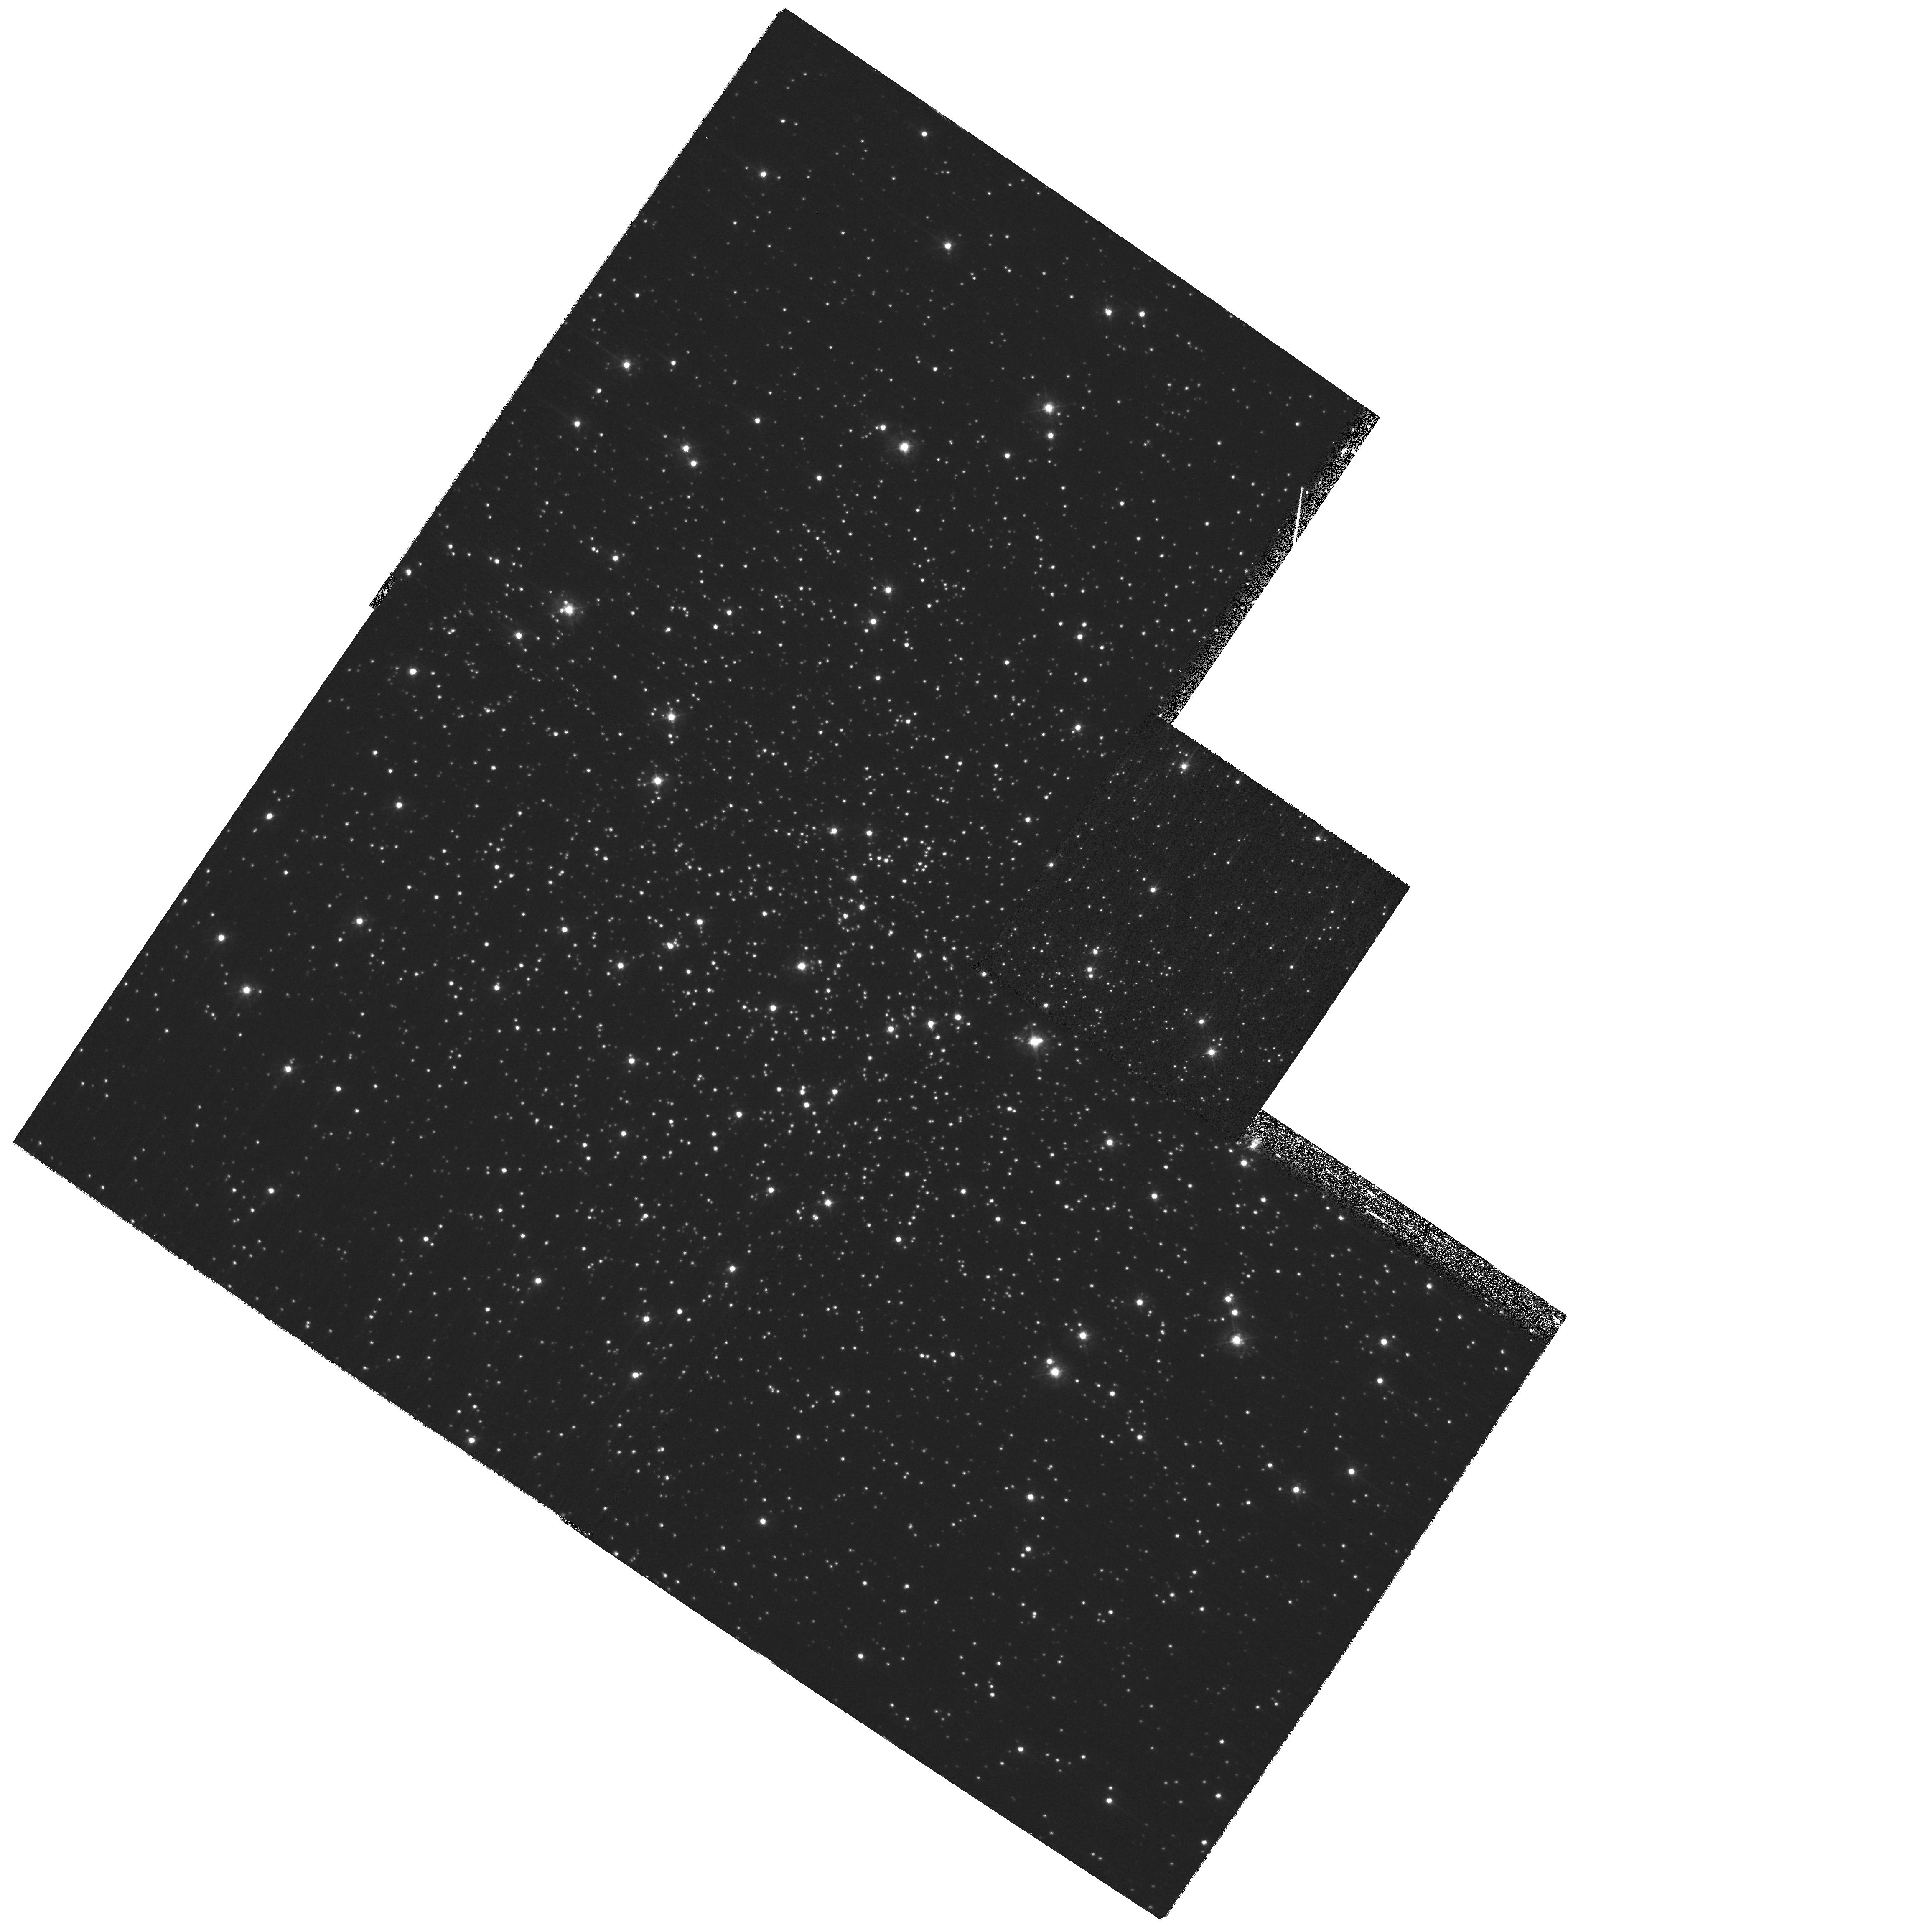
Target: NGC-6144. Instrument: WFPC2/PC. Filter: F439W. Exposure: 28 min. Observation ID: hst_11014_01_wfpc2_pc_f439w_u9uh01

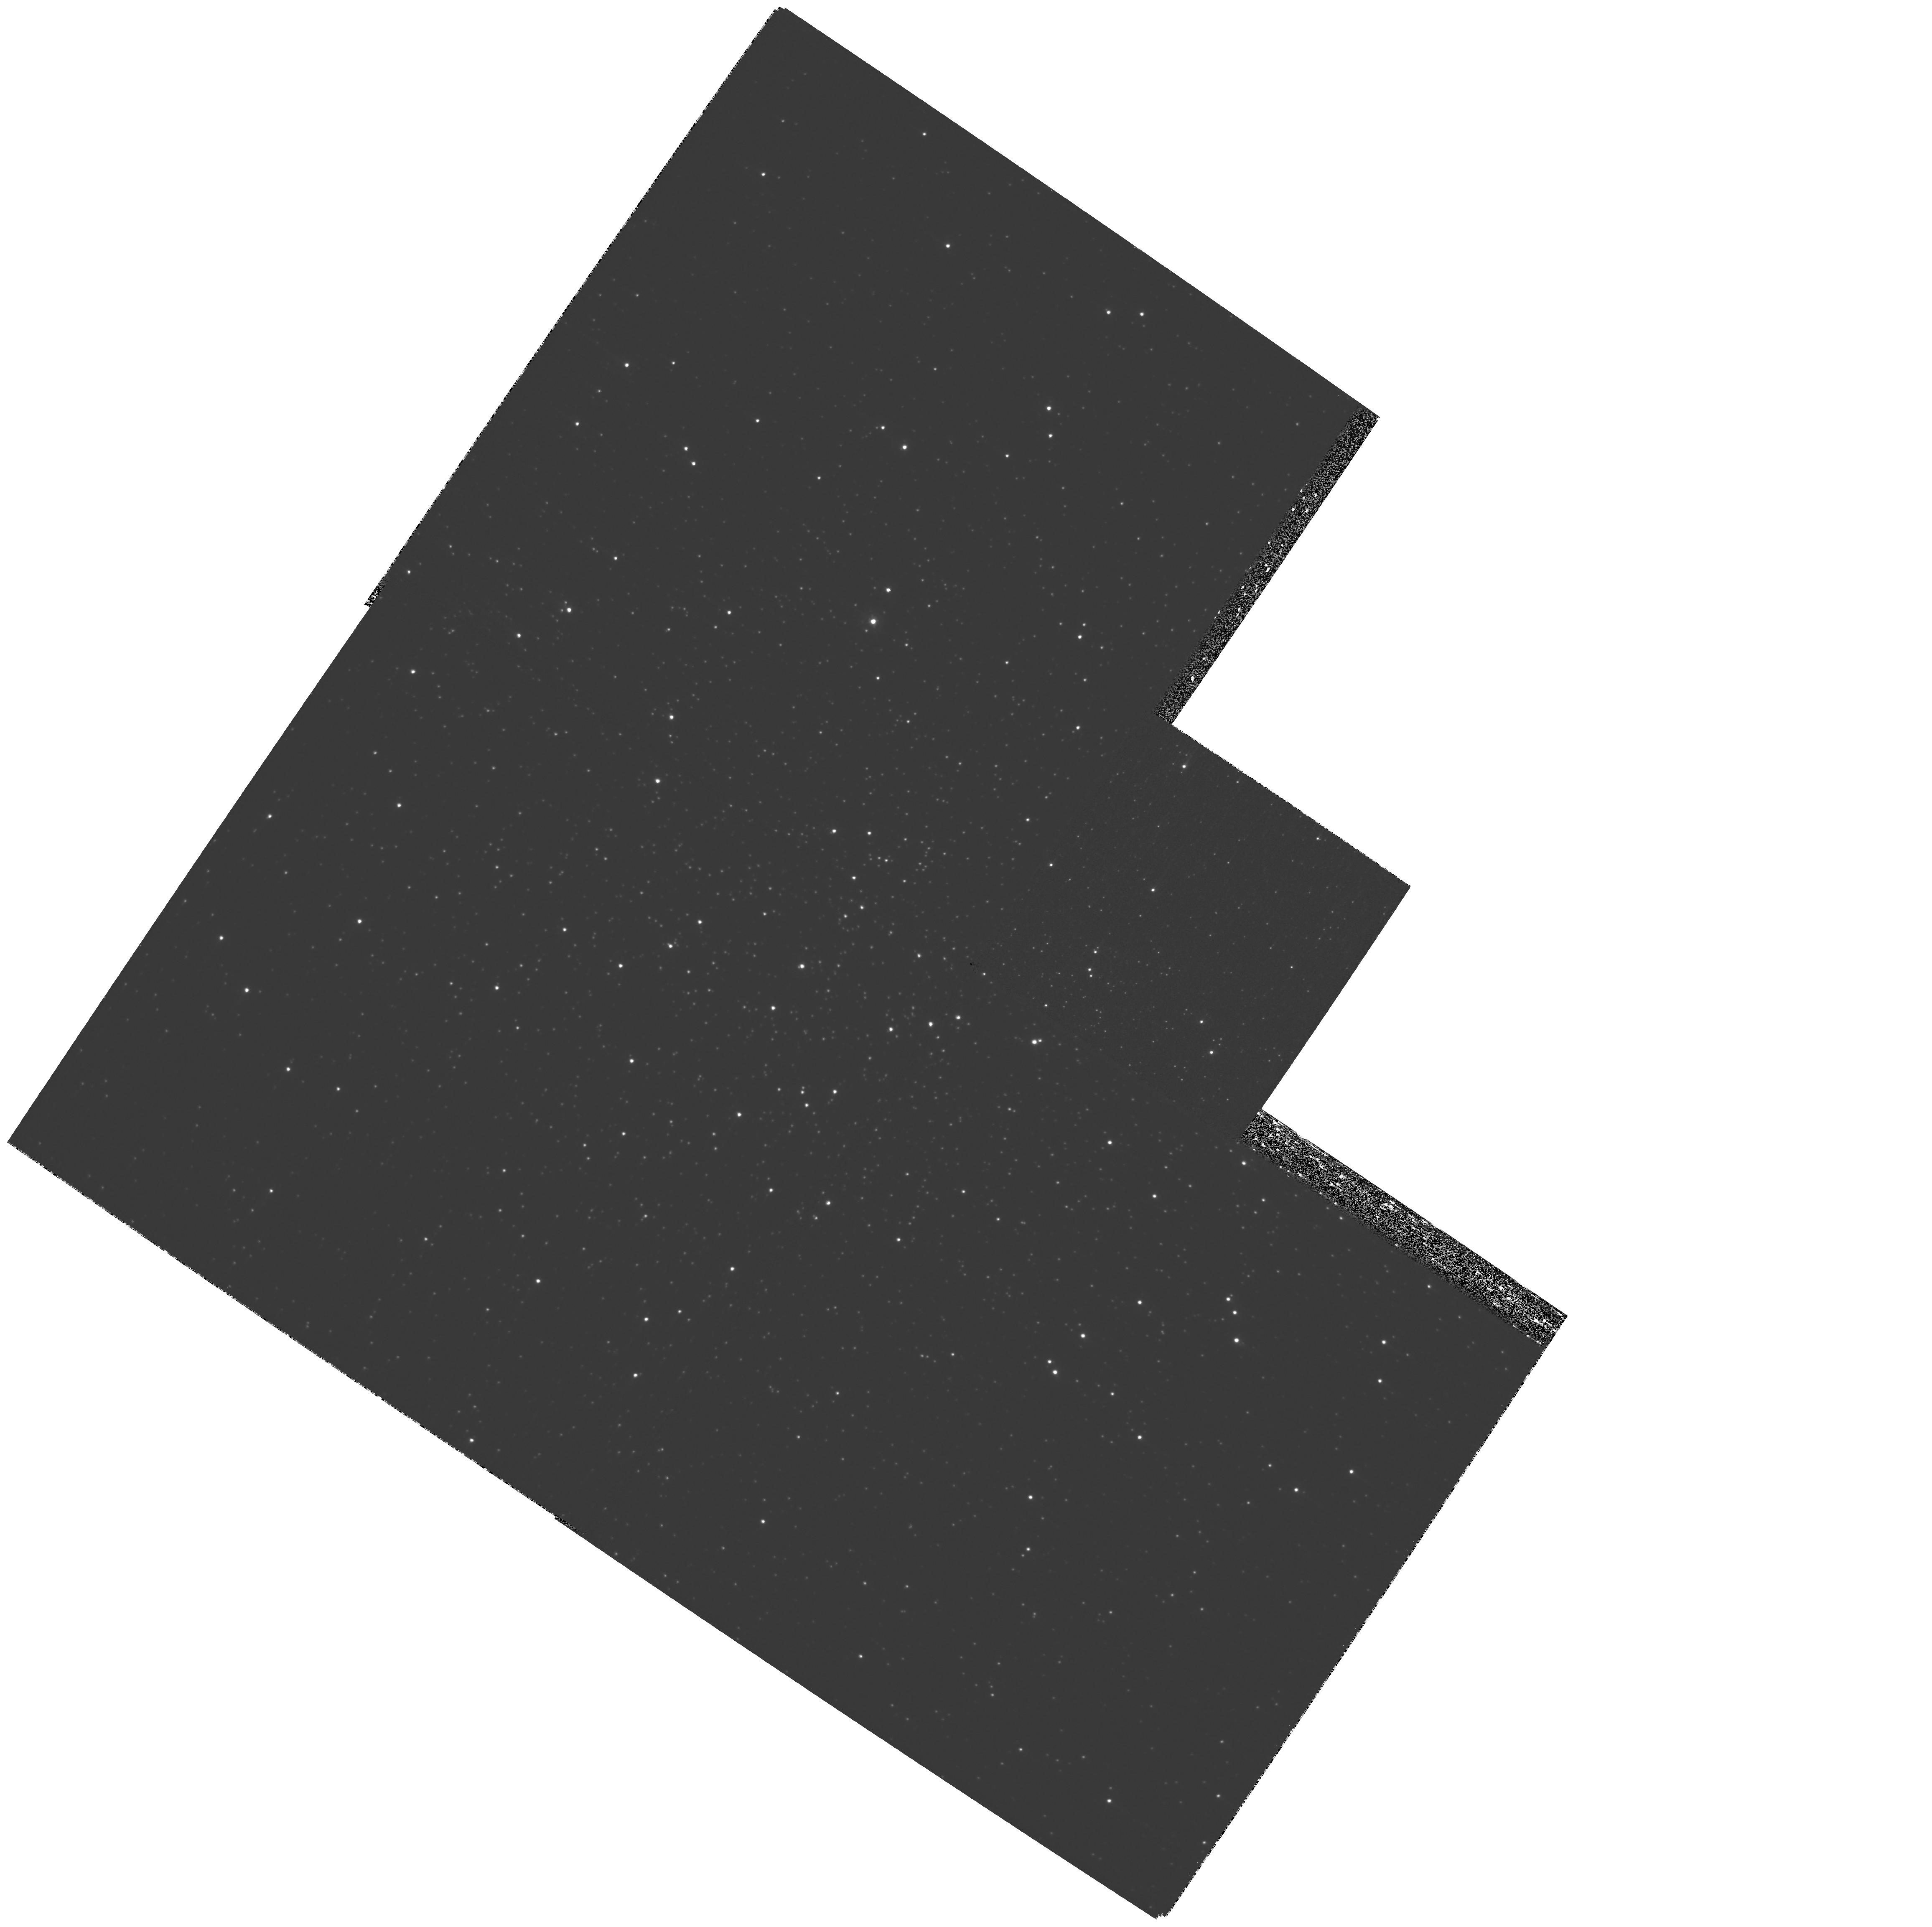
Target: NGC-6144. Instrument: WFPC2/PC. Filter: F336W. Exposure: 52 min. Observation ID: hst_11014_01_wfpc2_pc_f336w_u9uh01

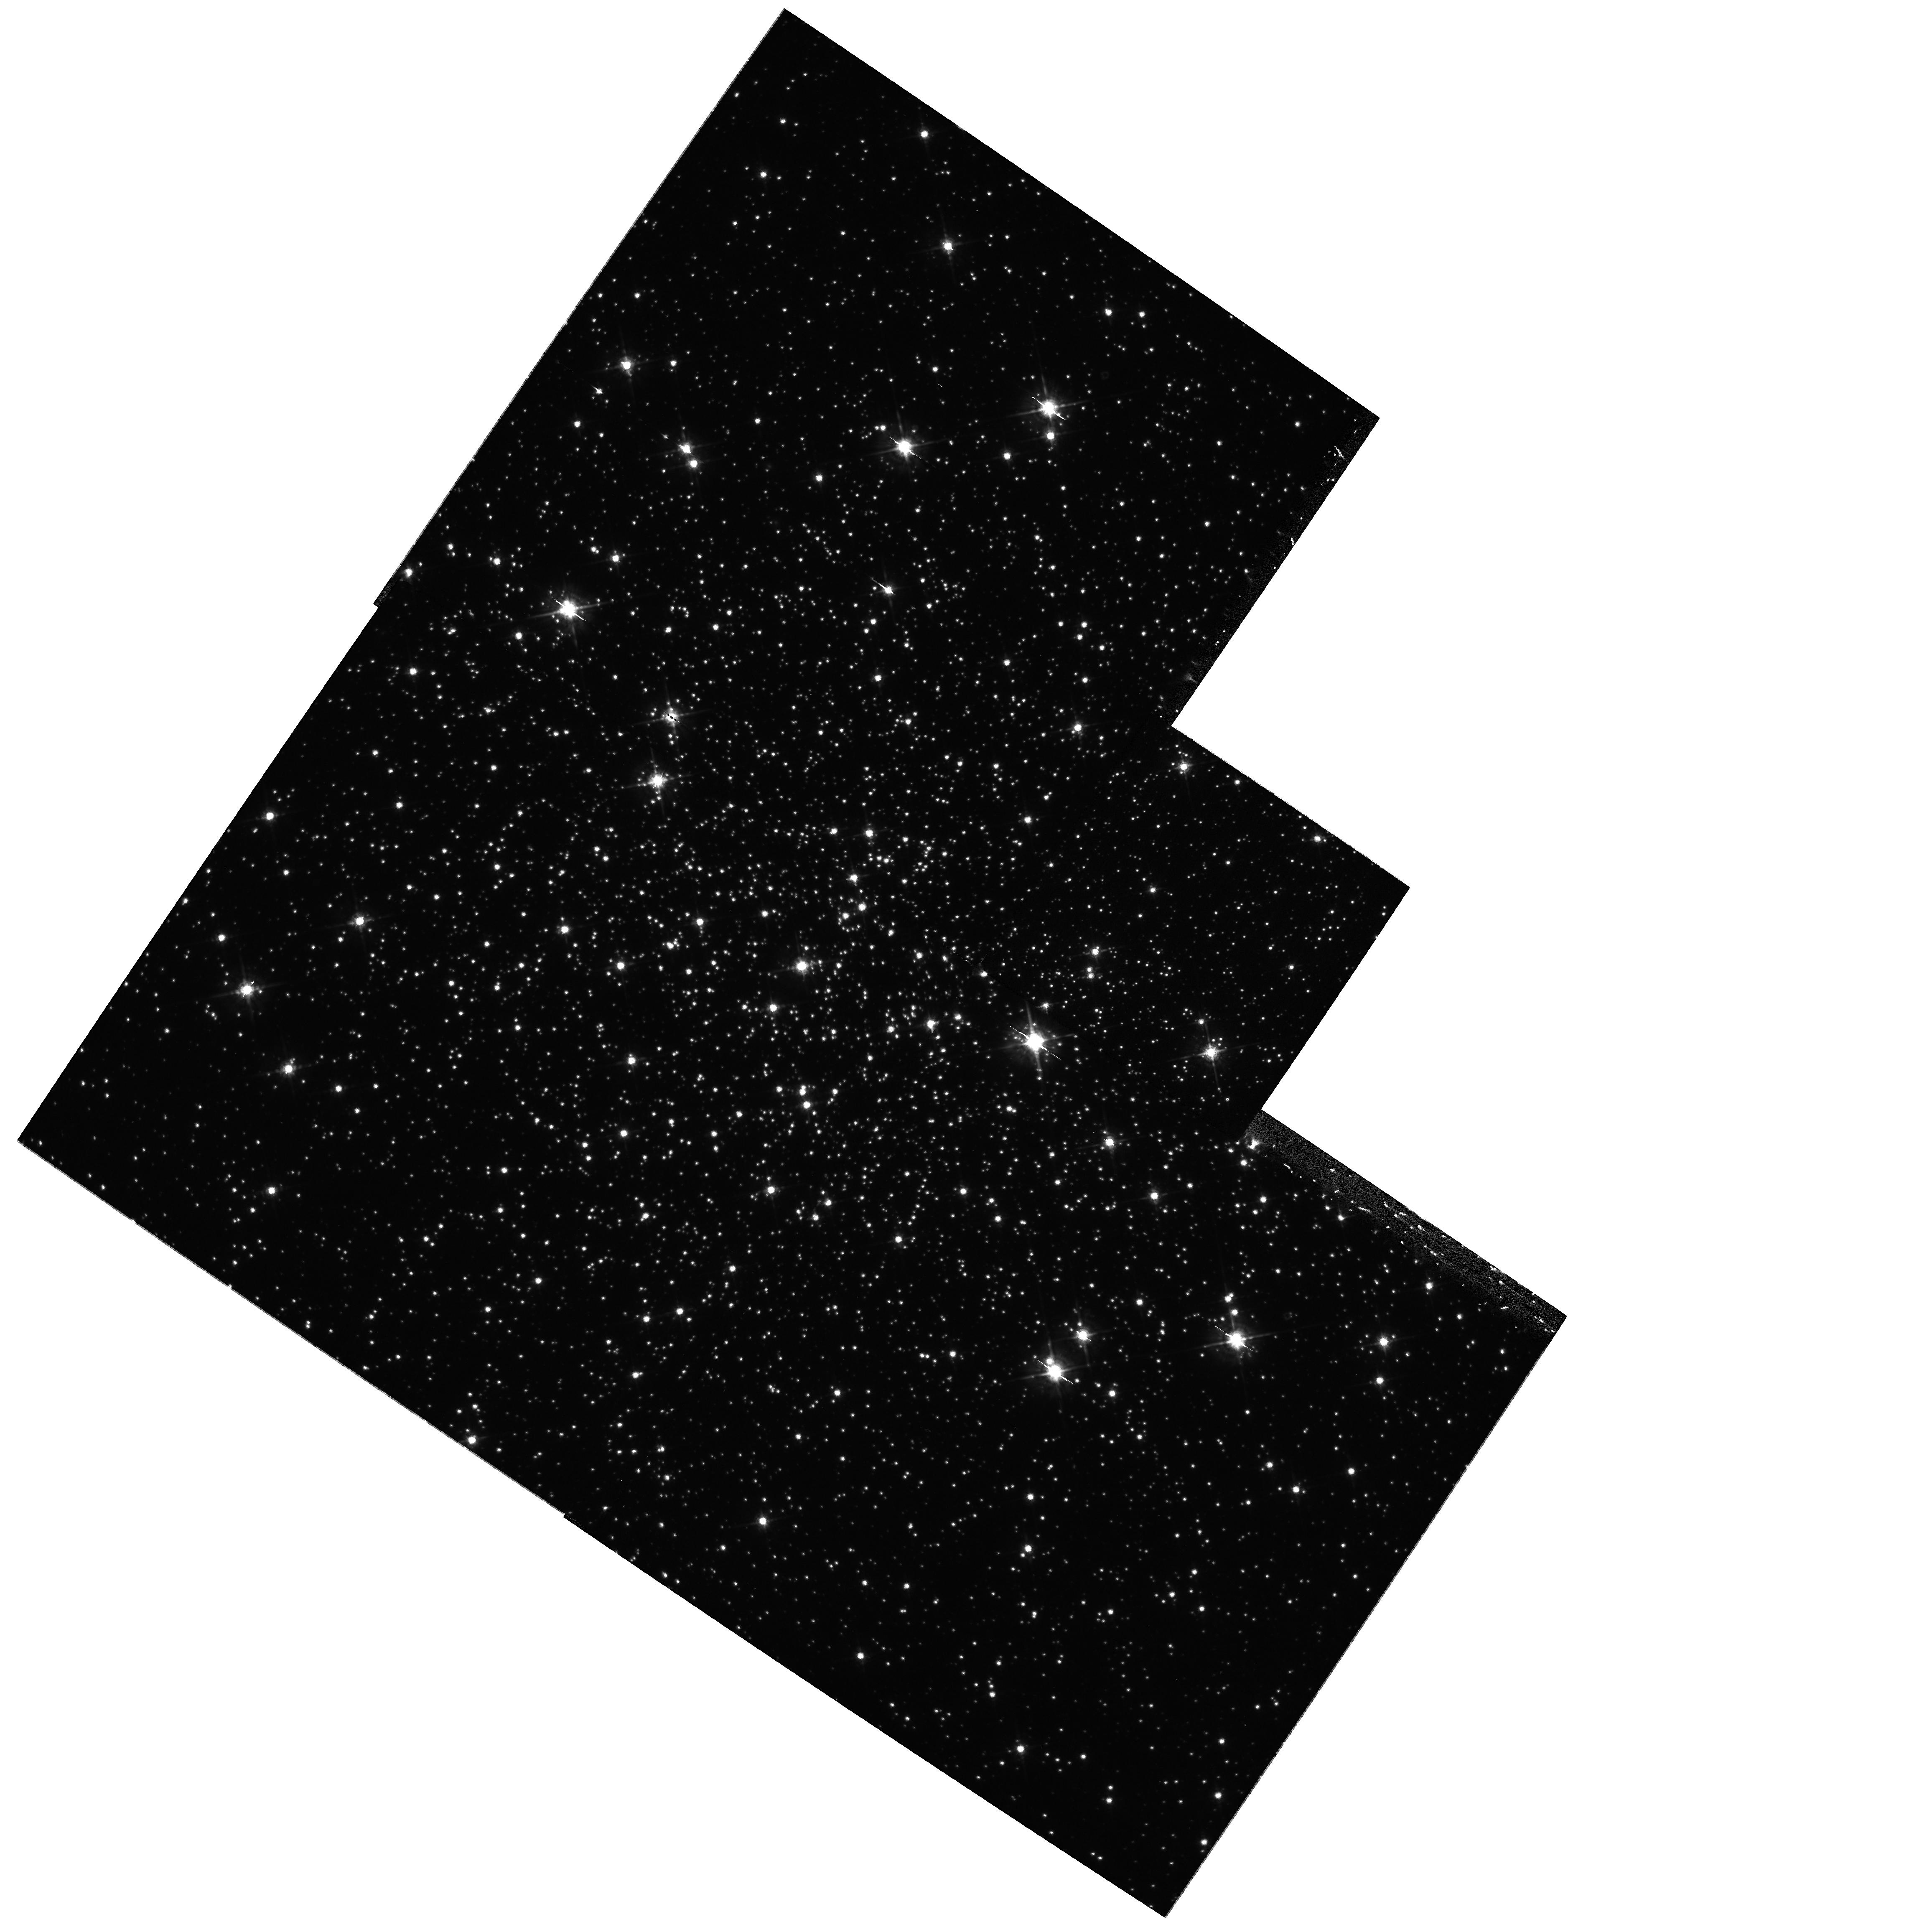
Target: NGC-6144. Instrument: WFPC2/PC. Filter: F675W. Exposure: 15 min. Observation ID: hst_11014_01_wfpc2_pc_f675w_u9uh01

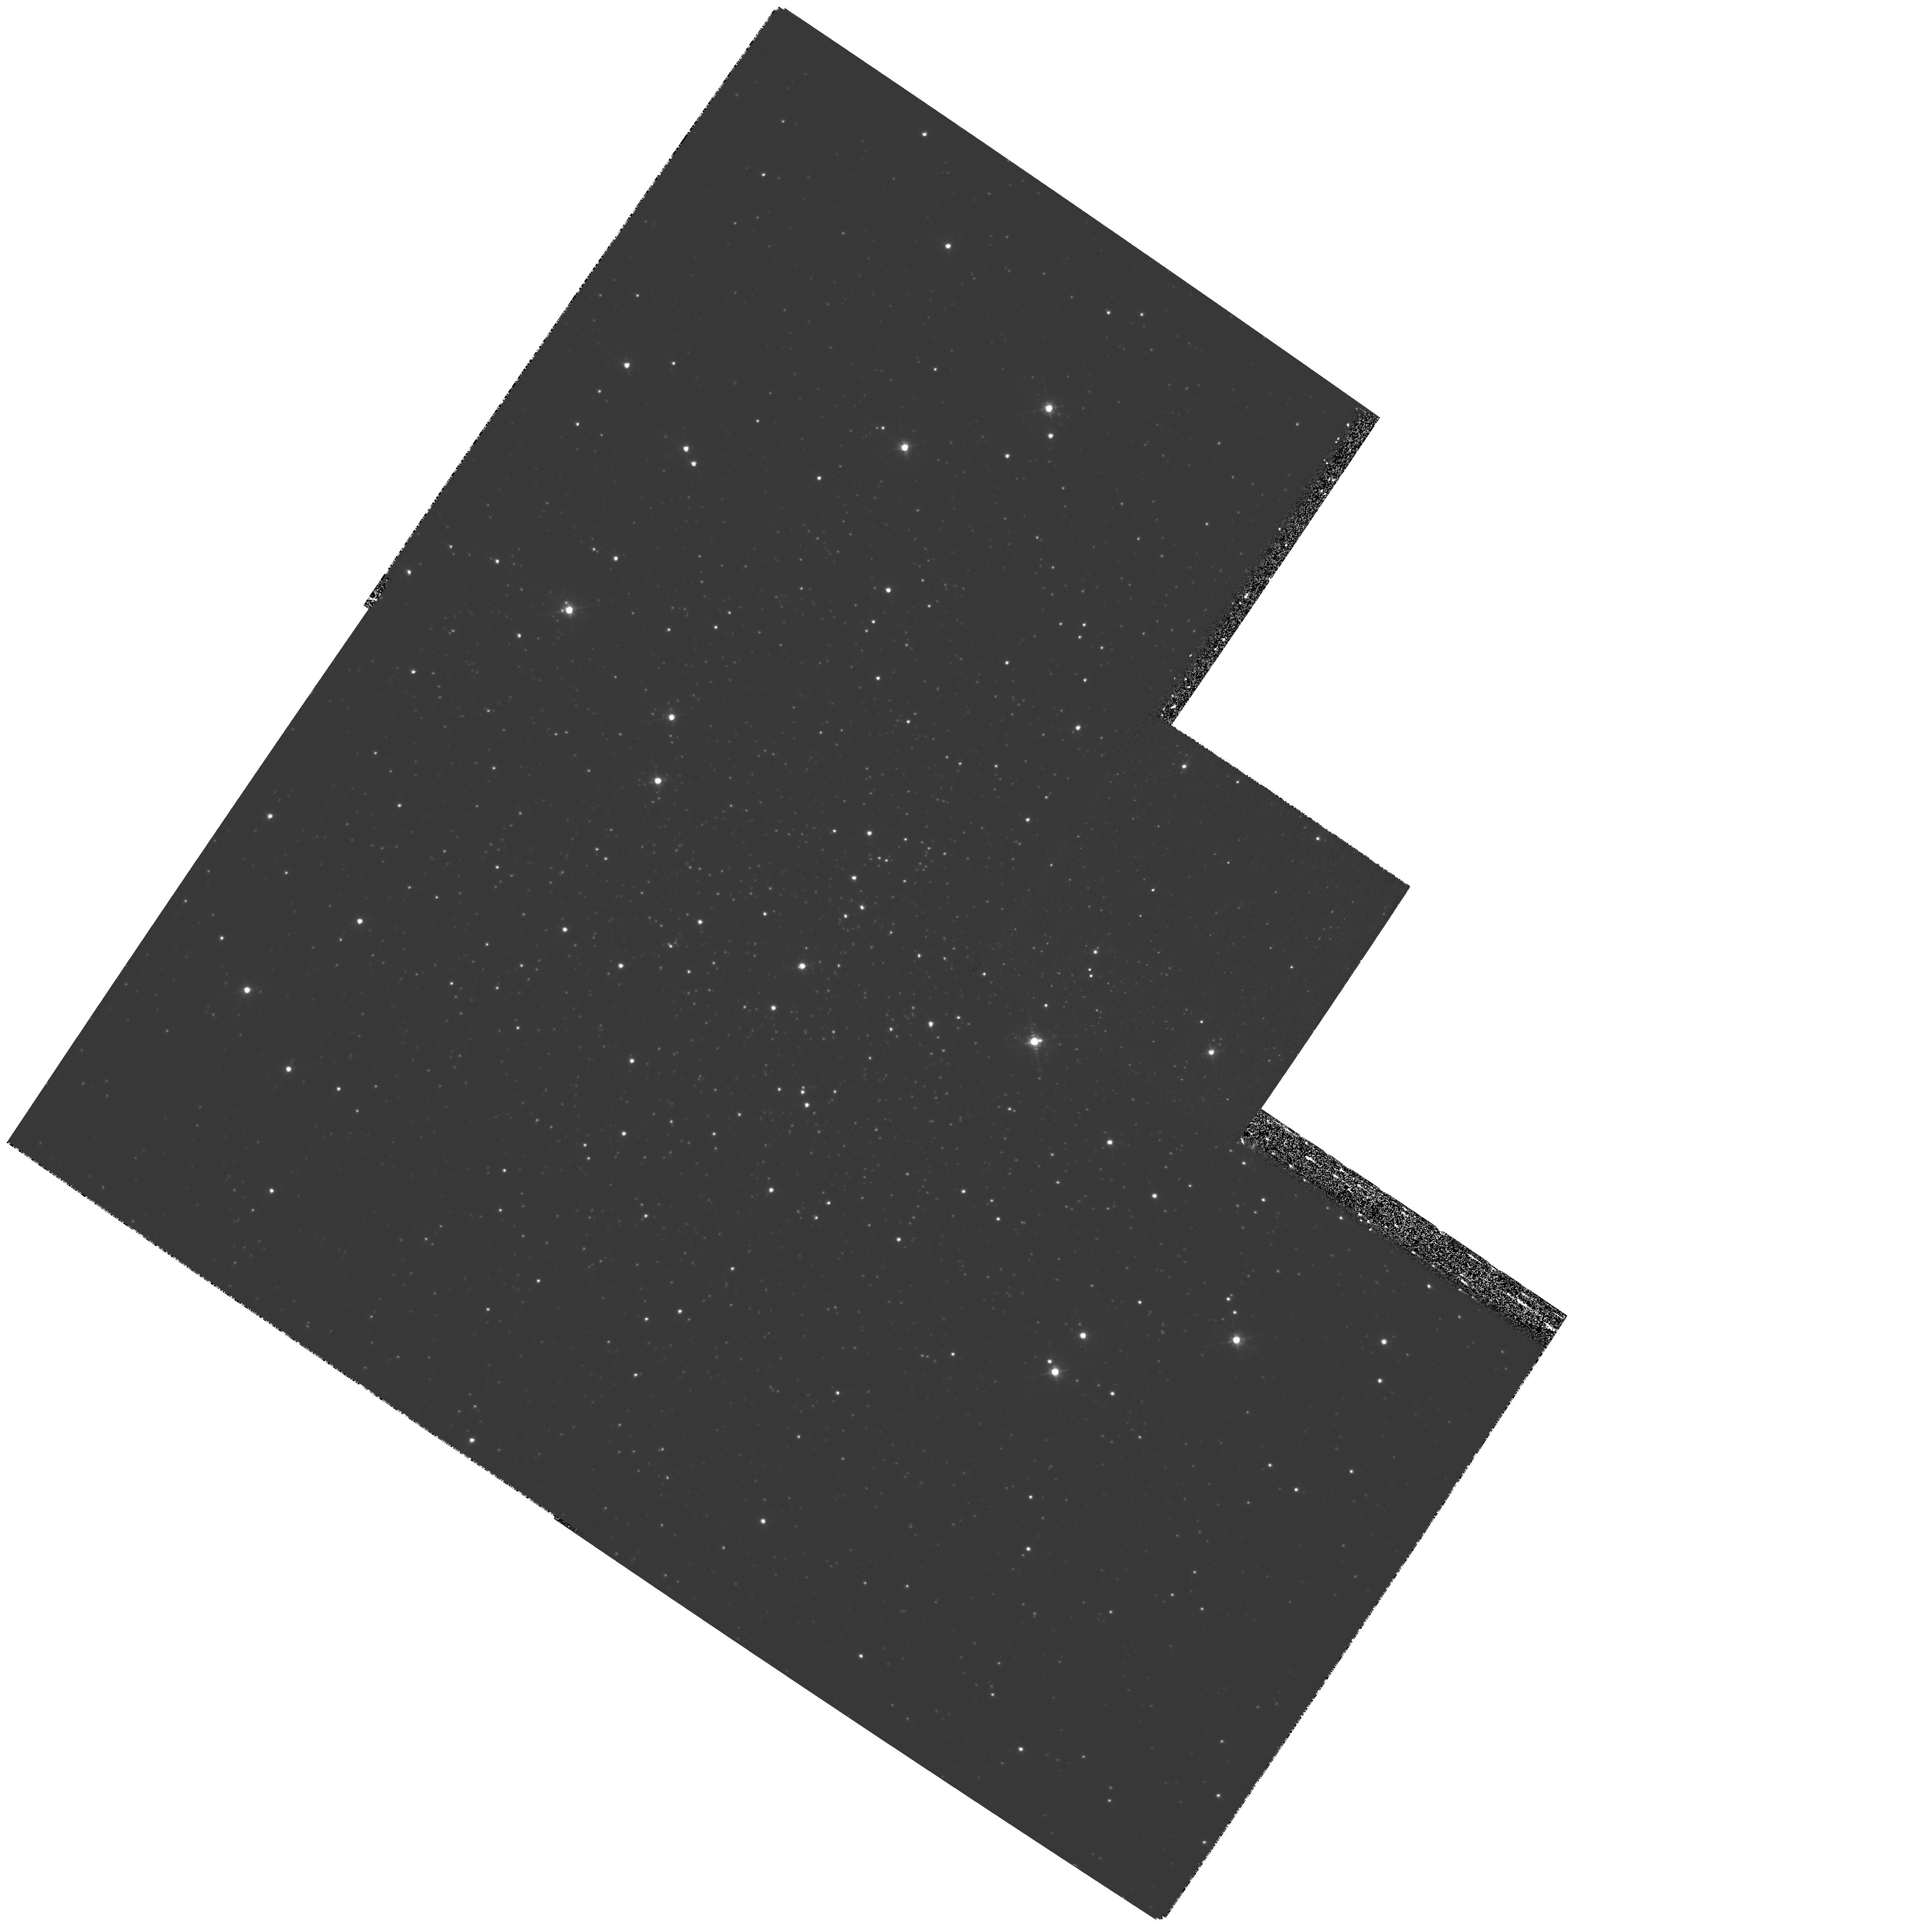
Target: NGC-6144. Instrument: WFPC2/PC. Filter: F656N. Exposure: 1.1 h. Observation ID: hst_11014_01_wfpc2_pc_f656n_u9uh01

Primordial formation of close binaries in globular clusters with low density cores (PI: Kong, Albert)

The primordial binary population is a key input parameter for any realistic model of dense star cluster dynamics. However, the number of primordial binaries and its direct implications for the formation rate of close binaries remain poorly understood. Theoretical calculations show that cataclysmic variables can be formed directly from primordial binaries in or near the core of low core density globular clusters. We propose to use Chandra/HST to study low density core globular clusters systematically and to test the prediction that low-luminosity X-ray sources can be formed from primordial binaries in the cluster core. This project will complement our successful Chandra/HST program to study the dynamical formation of X-ray sources in high core density globular clusters.